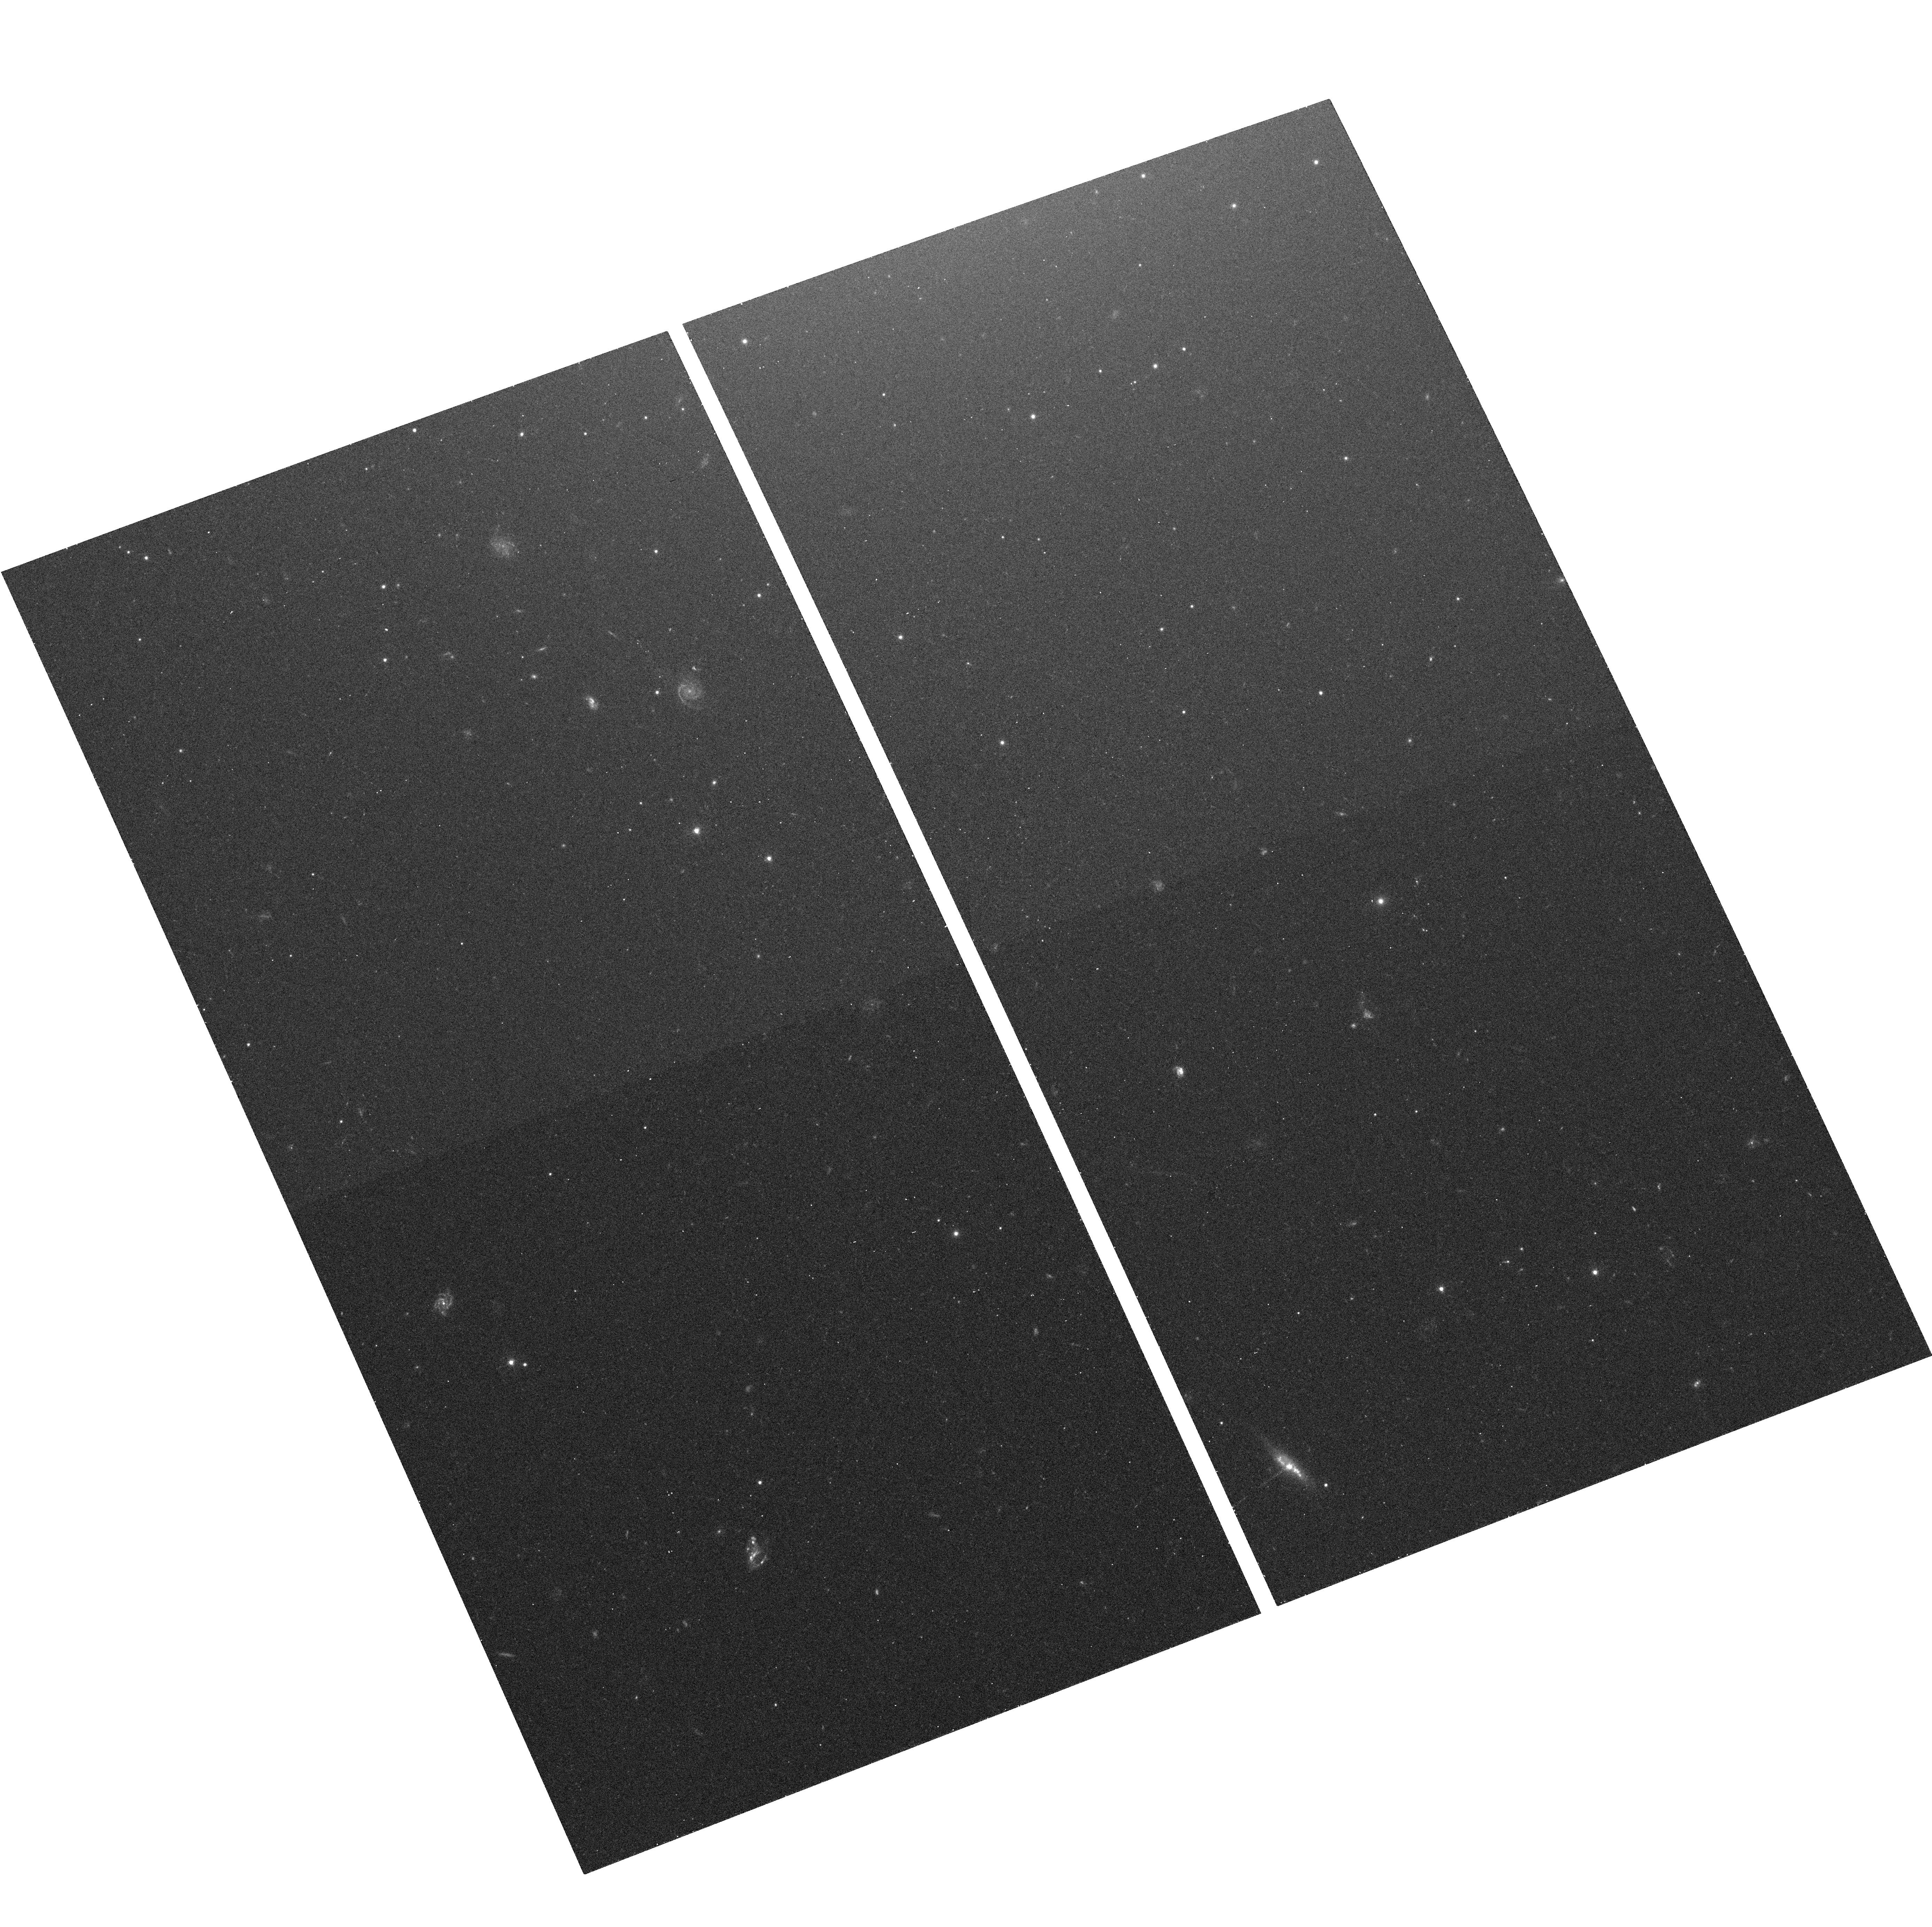
Target: NGC-4697-FIELD-3. Instrument: ACS/WFC. Filter: F475W. Exposure: 12 min. Observation ID: hst_10582_03_acs_wfc_f475w_j9by03

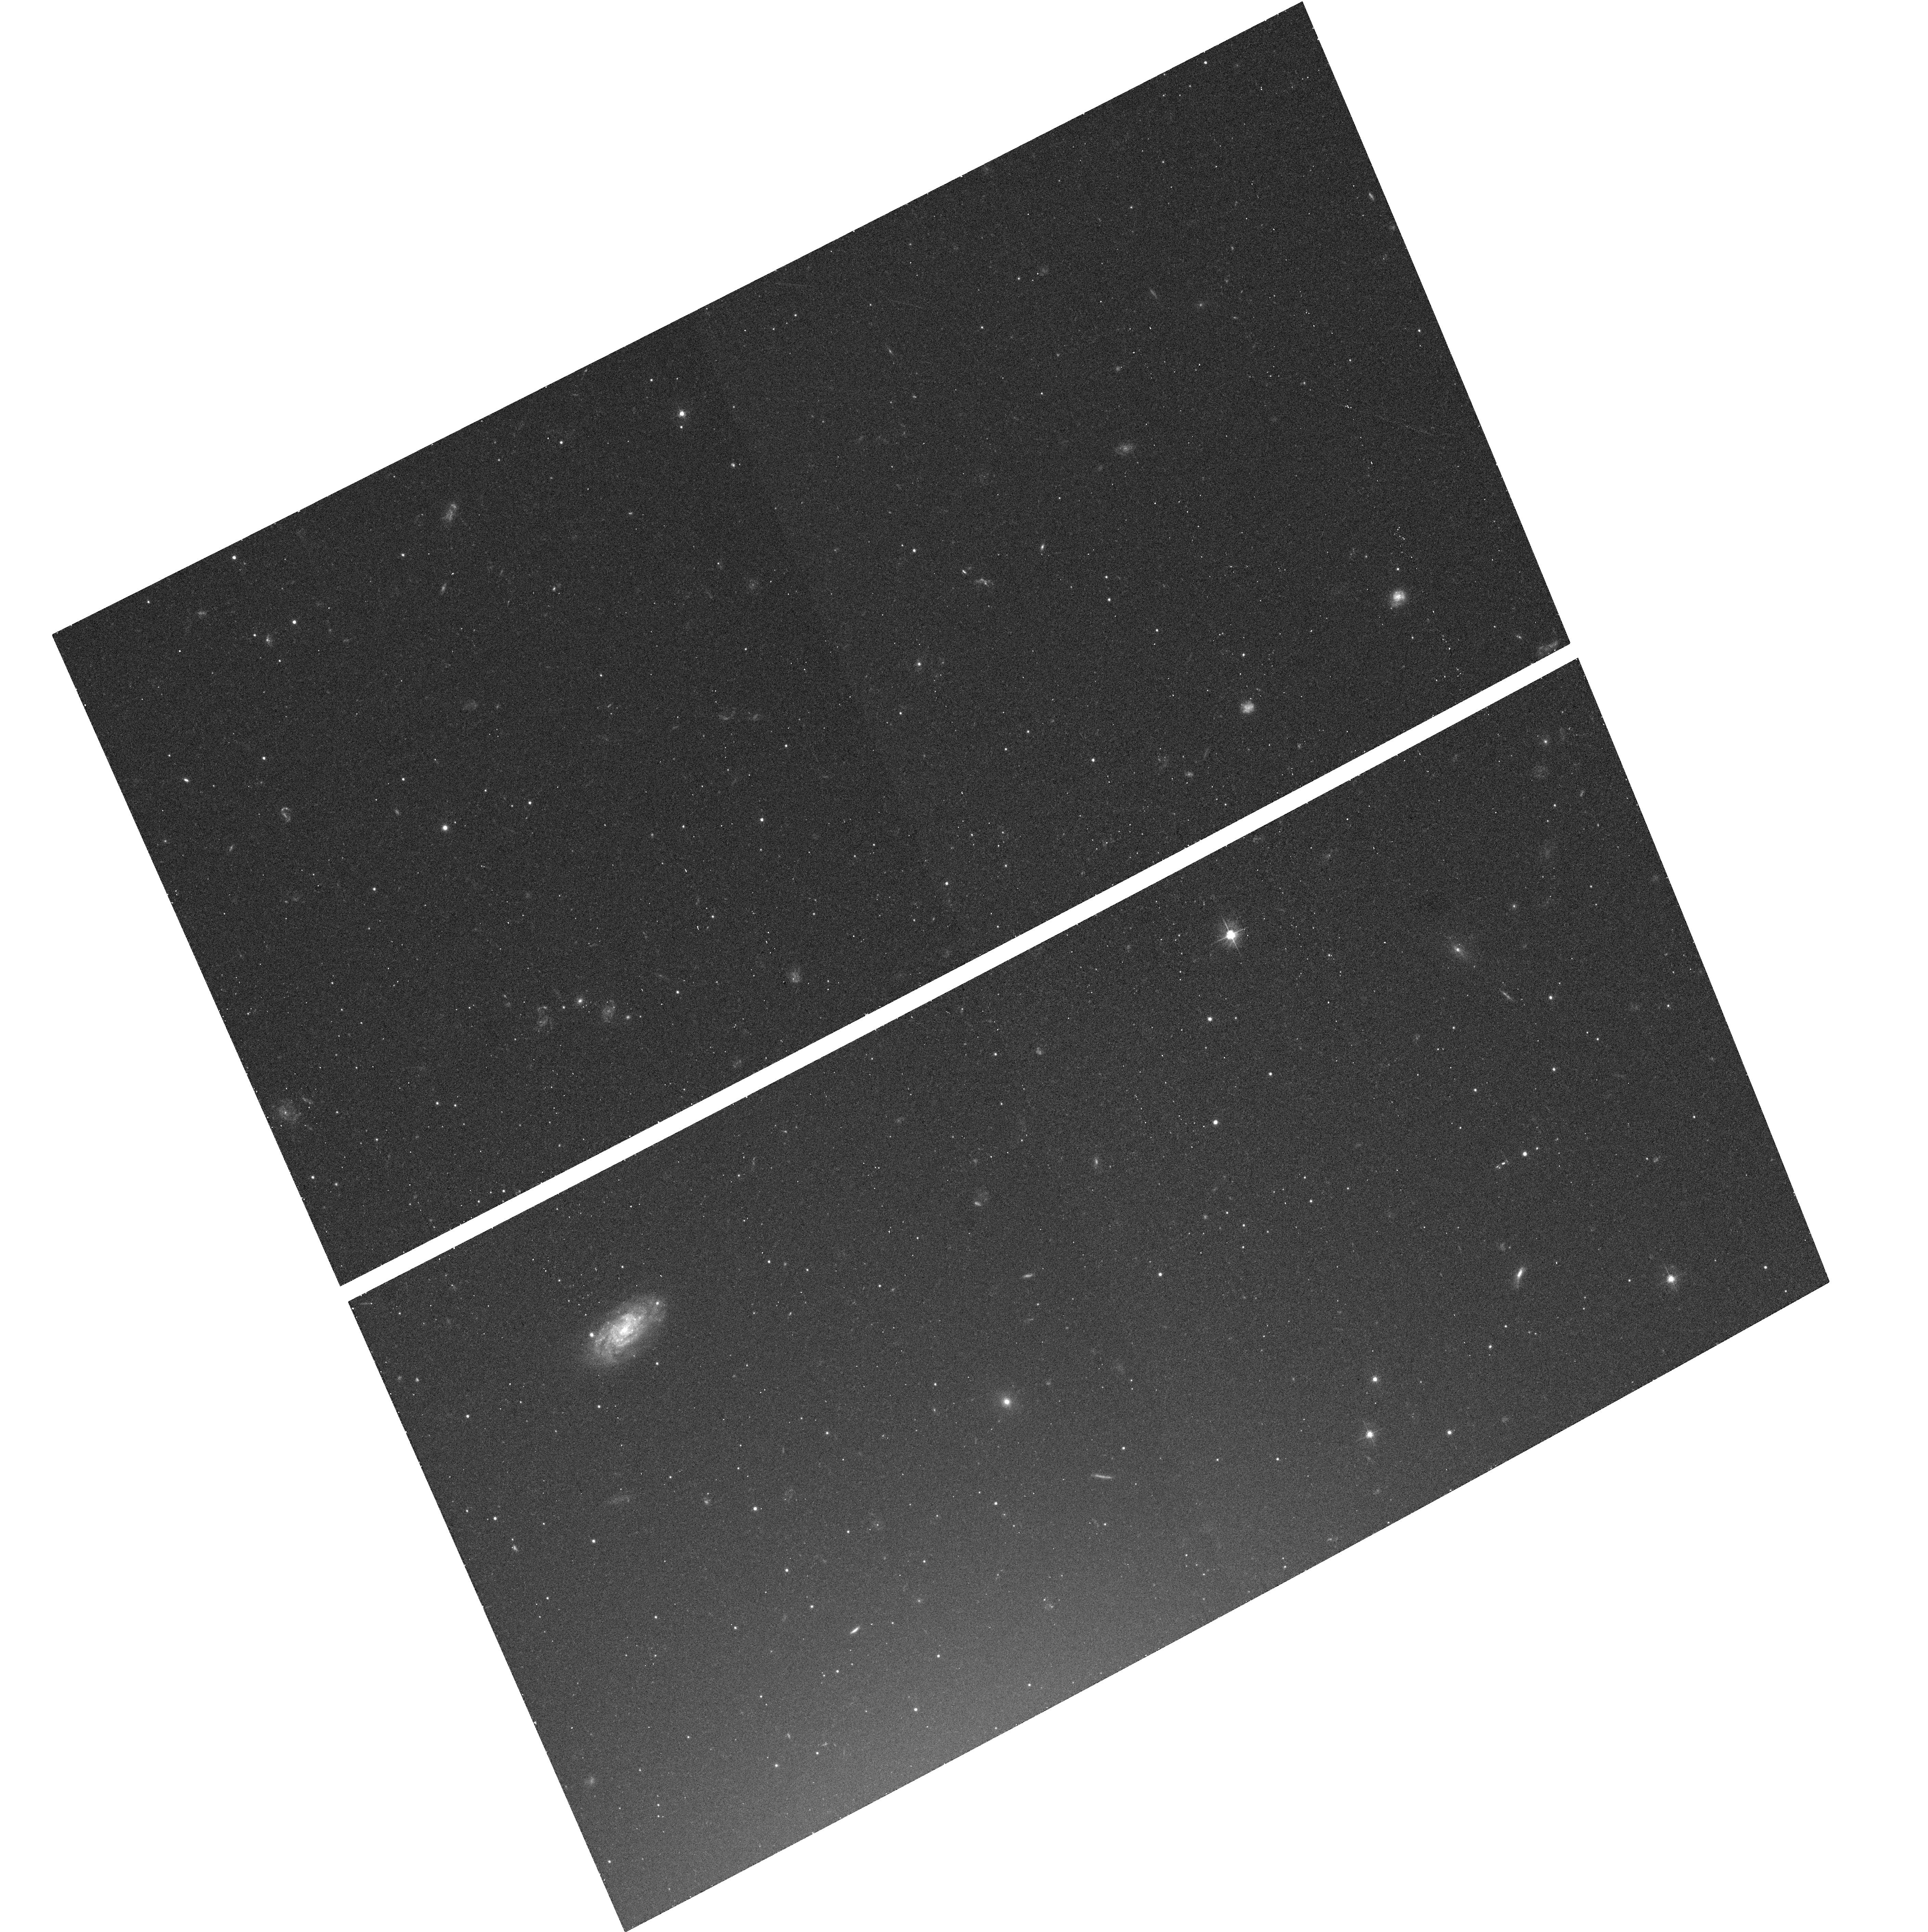
Target: NGC-4365-FIELD-6. Instrument: ACS/WFC. Filter: F475W. Exposure: 11 min. Observation ID: hst_10582_12_acs_wfc_f475w_j9by12

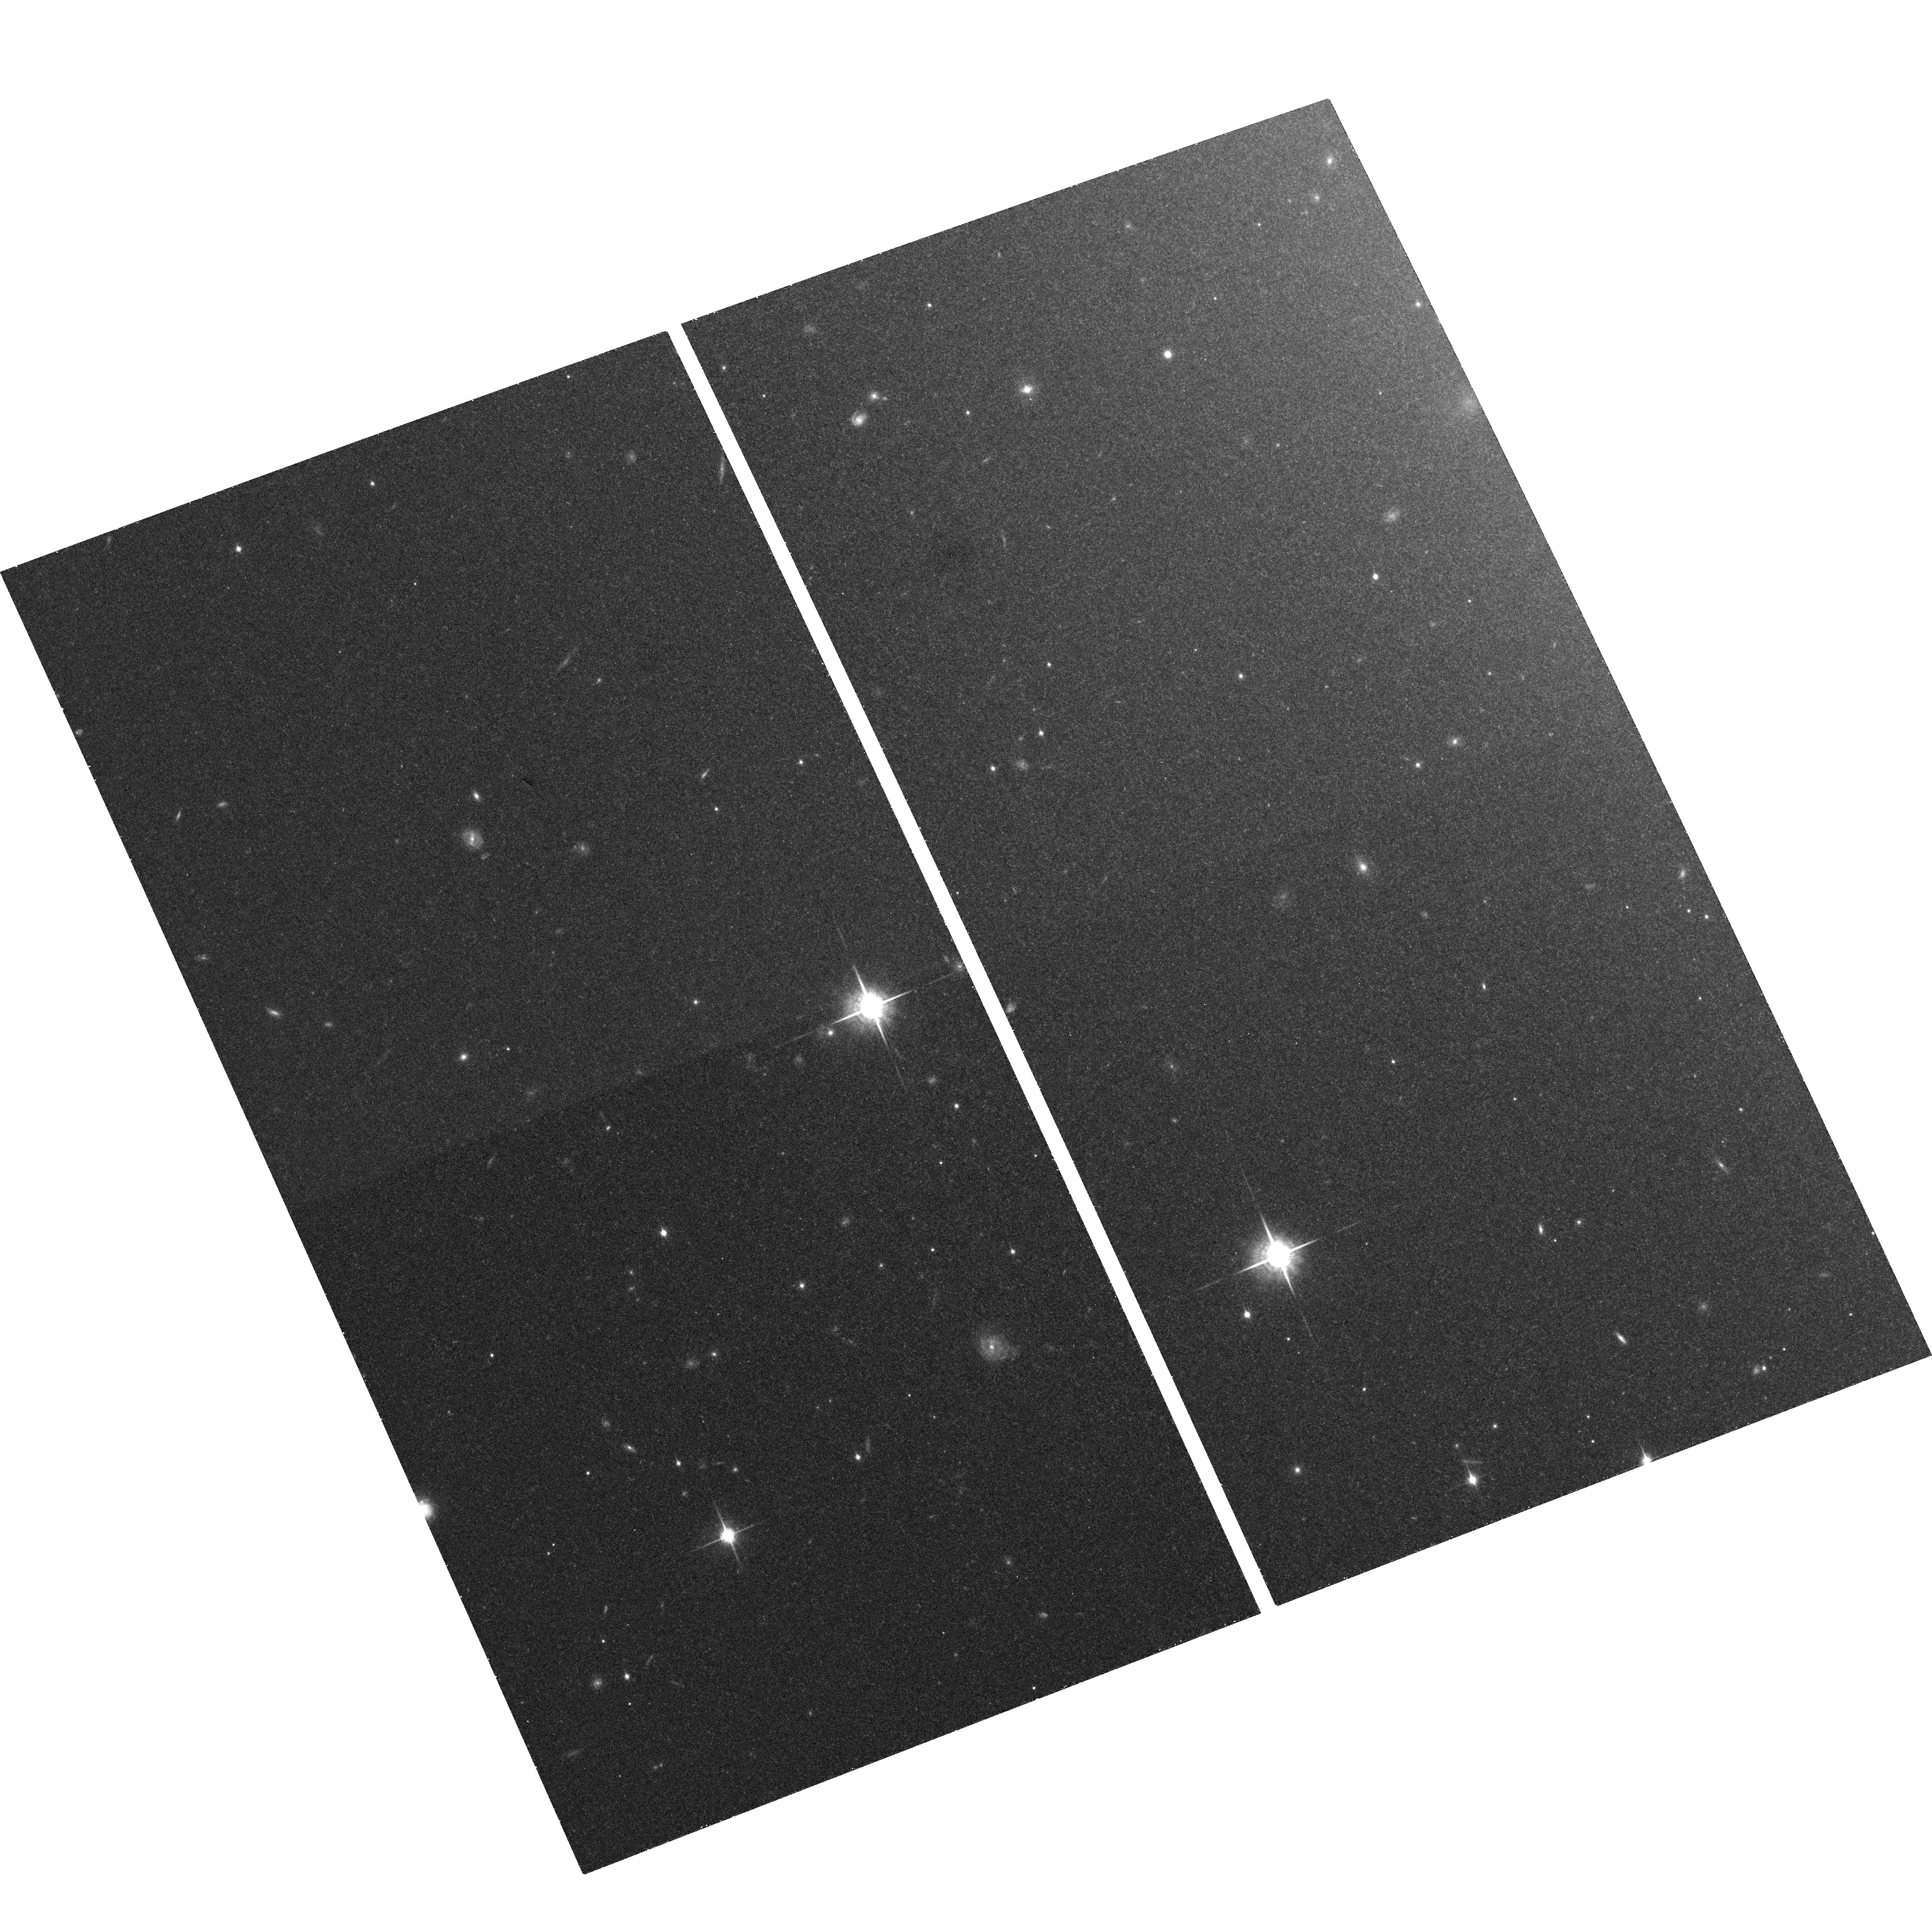
Target: NGC-4697-FIELD-4. Instrument: ACS/WFC. Filter: F850LP. Exposure: 21 min. Observation ID: hst_10582_04_acs_wfc_f850lp_j9by04

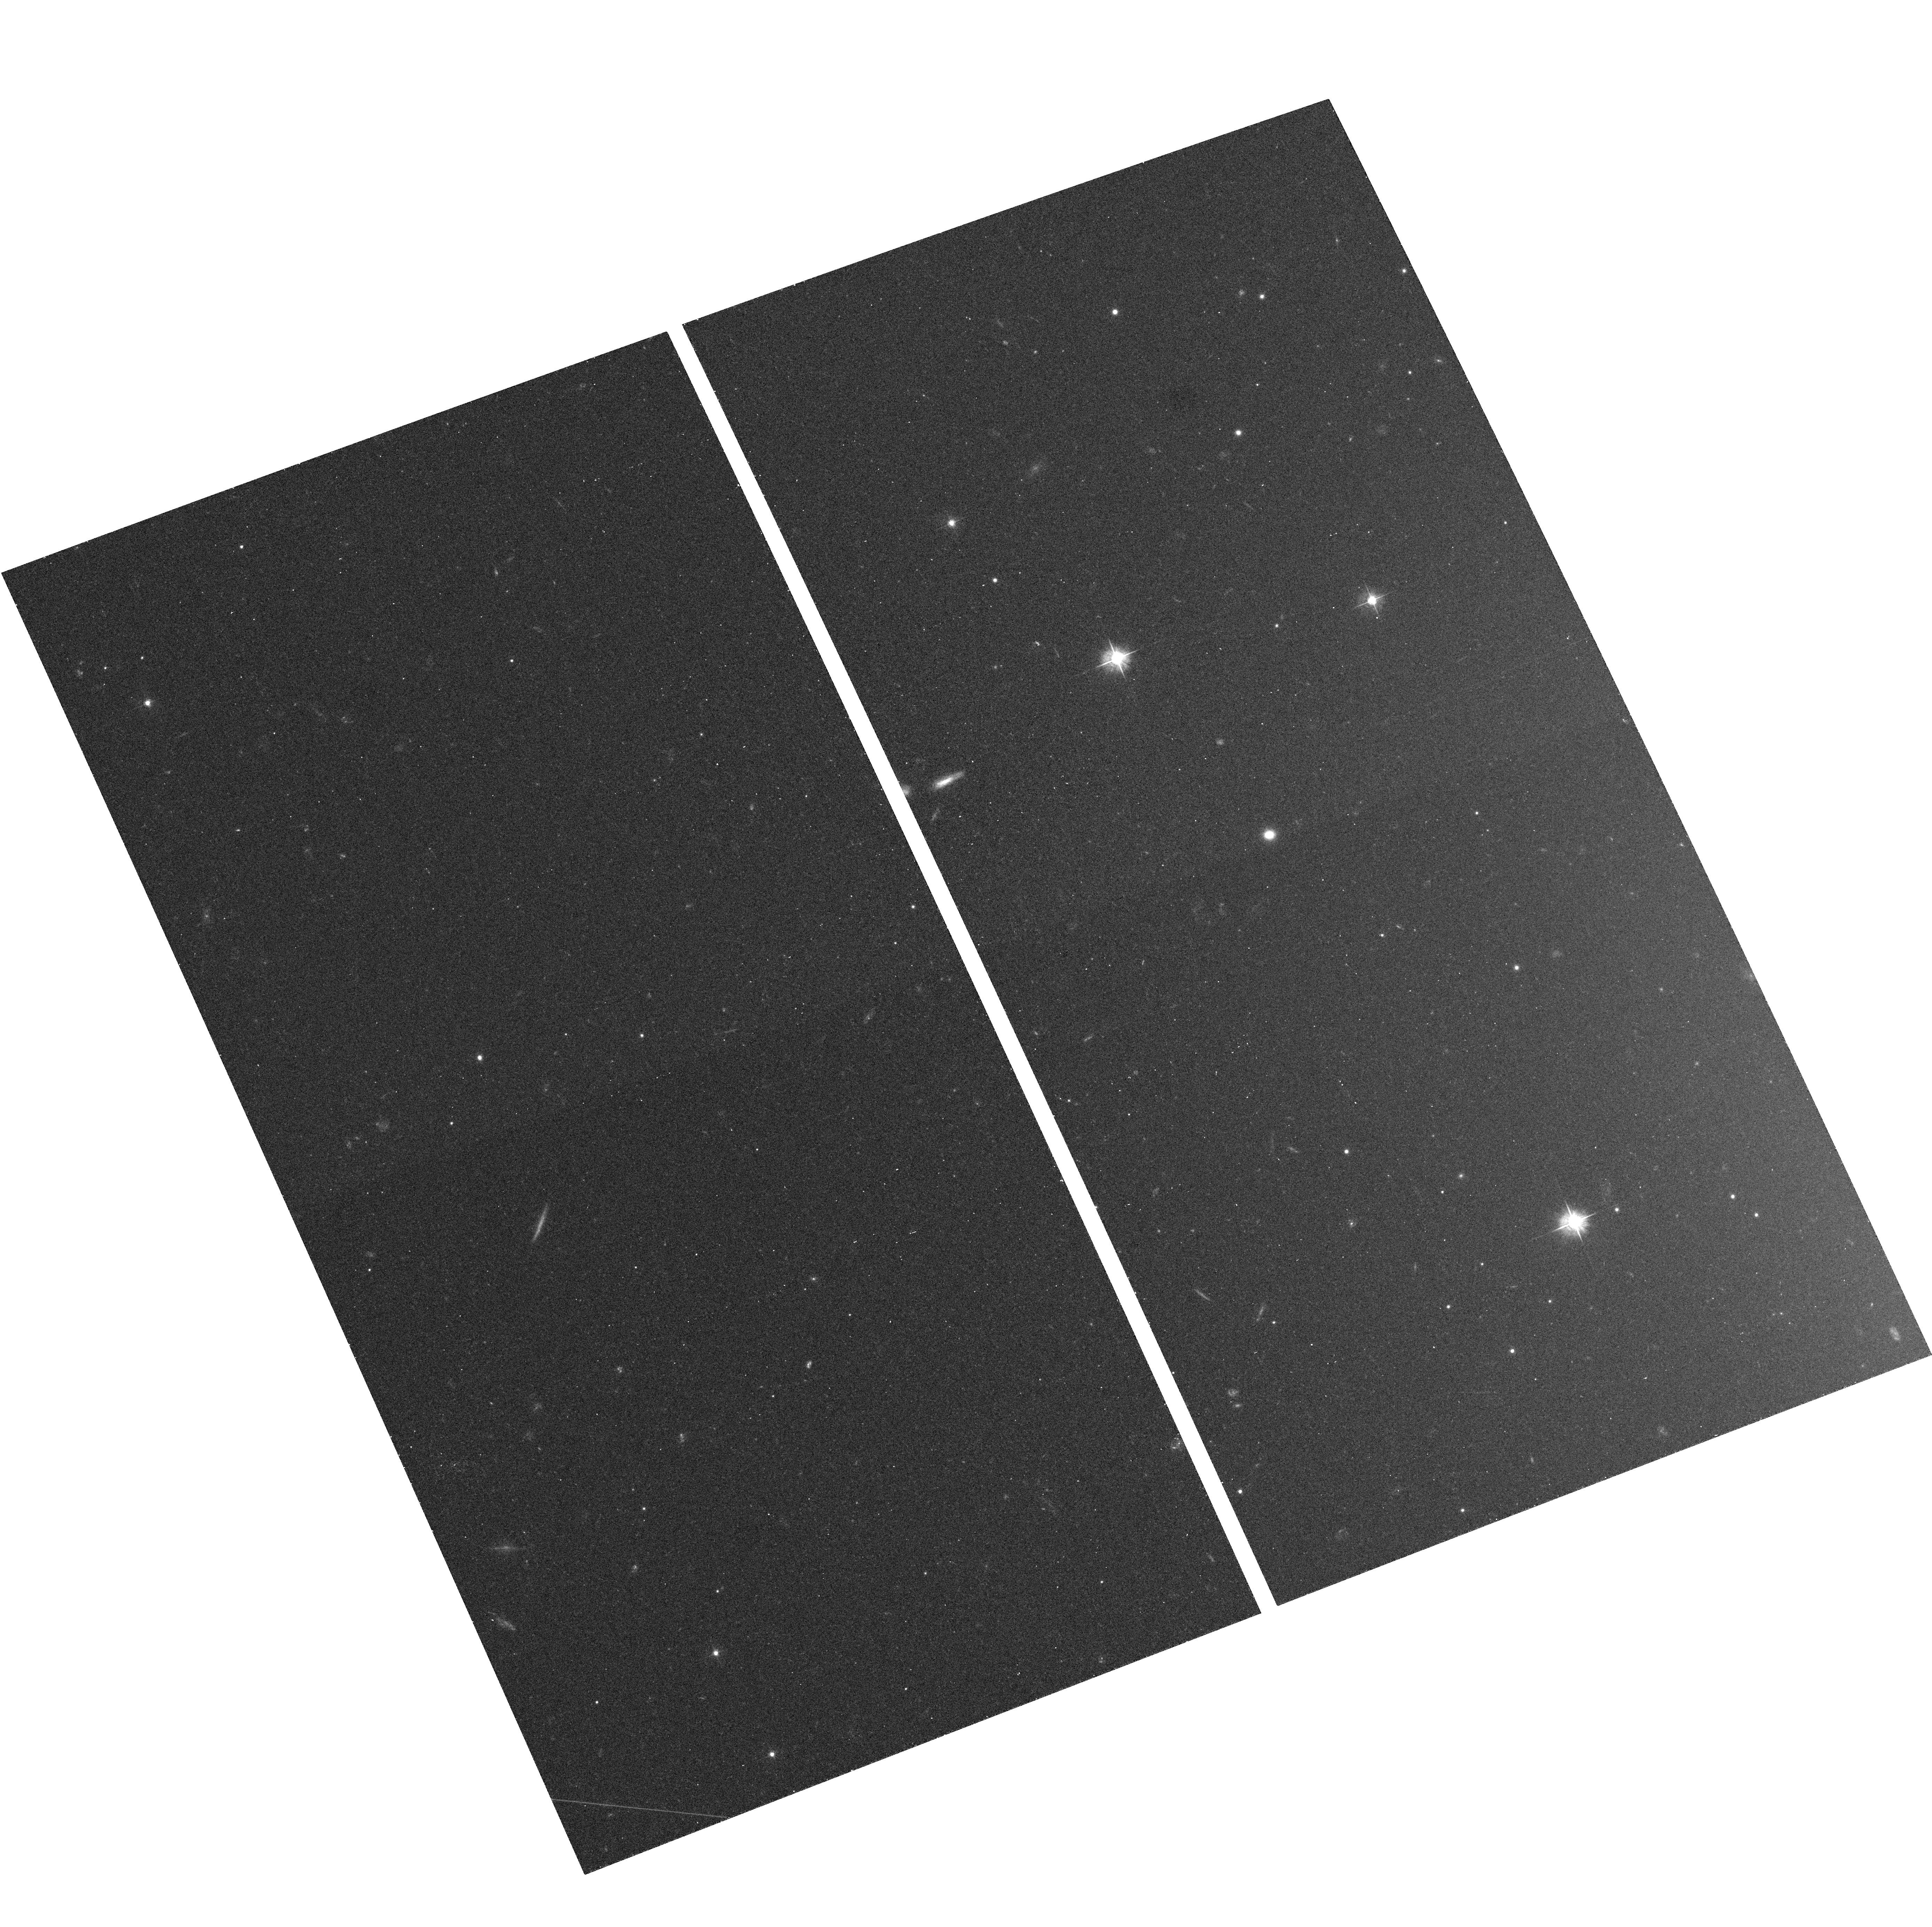
Target: NGC-4697-FIELD-5. Instrument: ACS/WFC. Filter: F475W. Exposure: 12 min. Observation ID: hst_10582_05_acs_wfc_f475w_j9by05

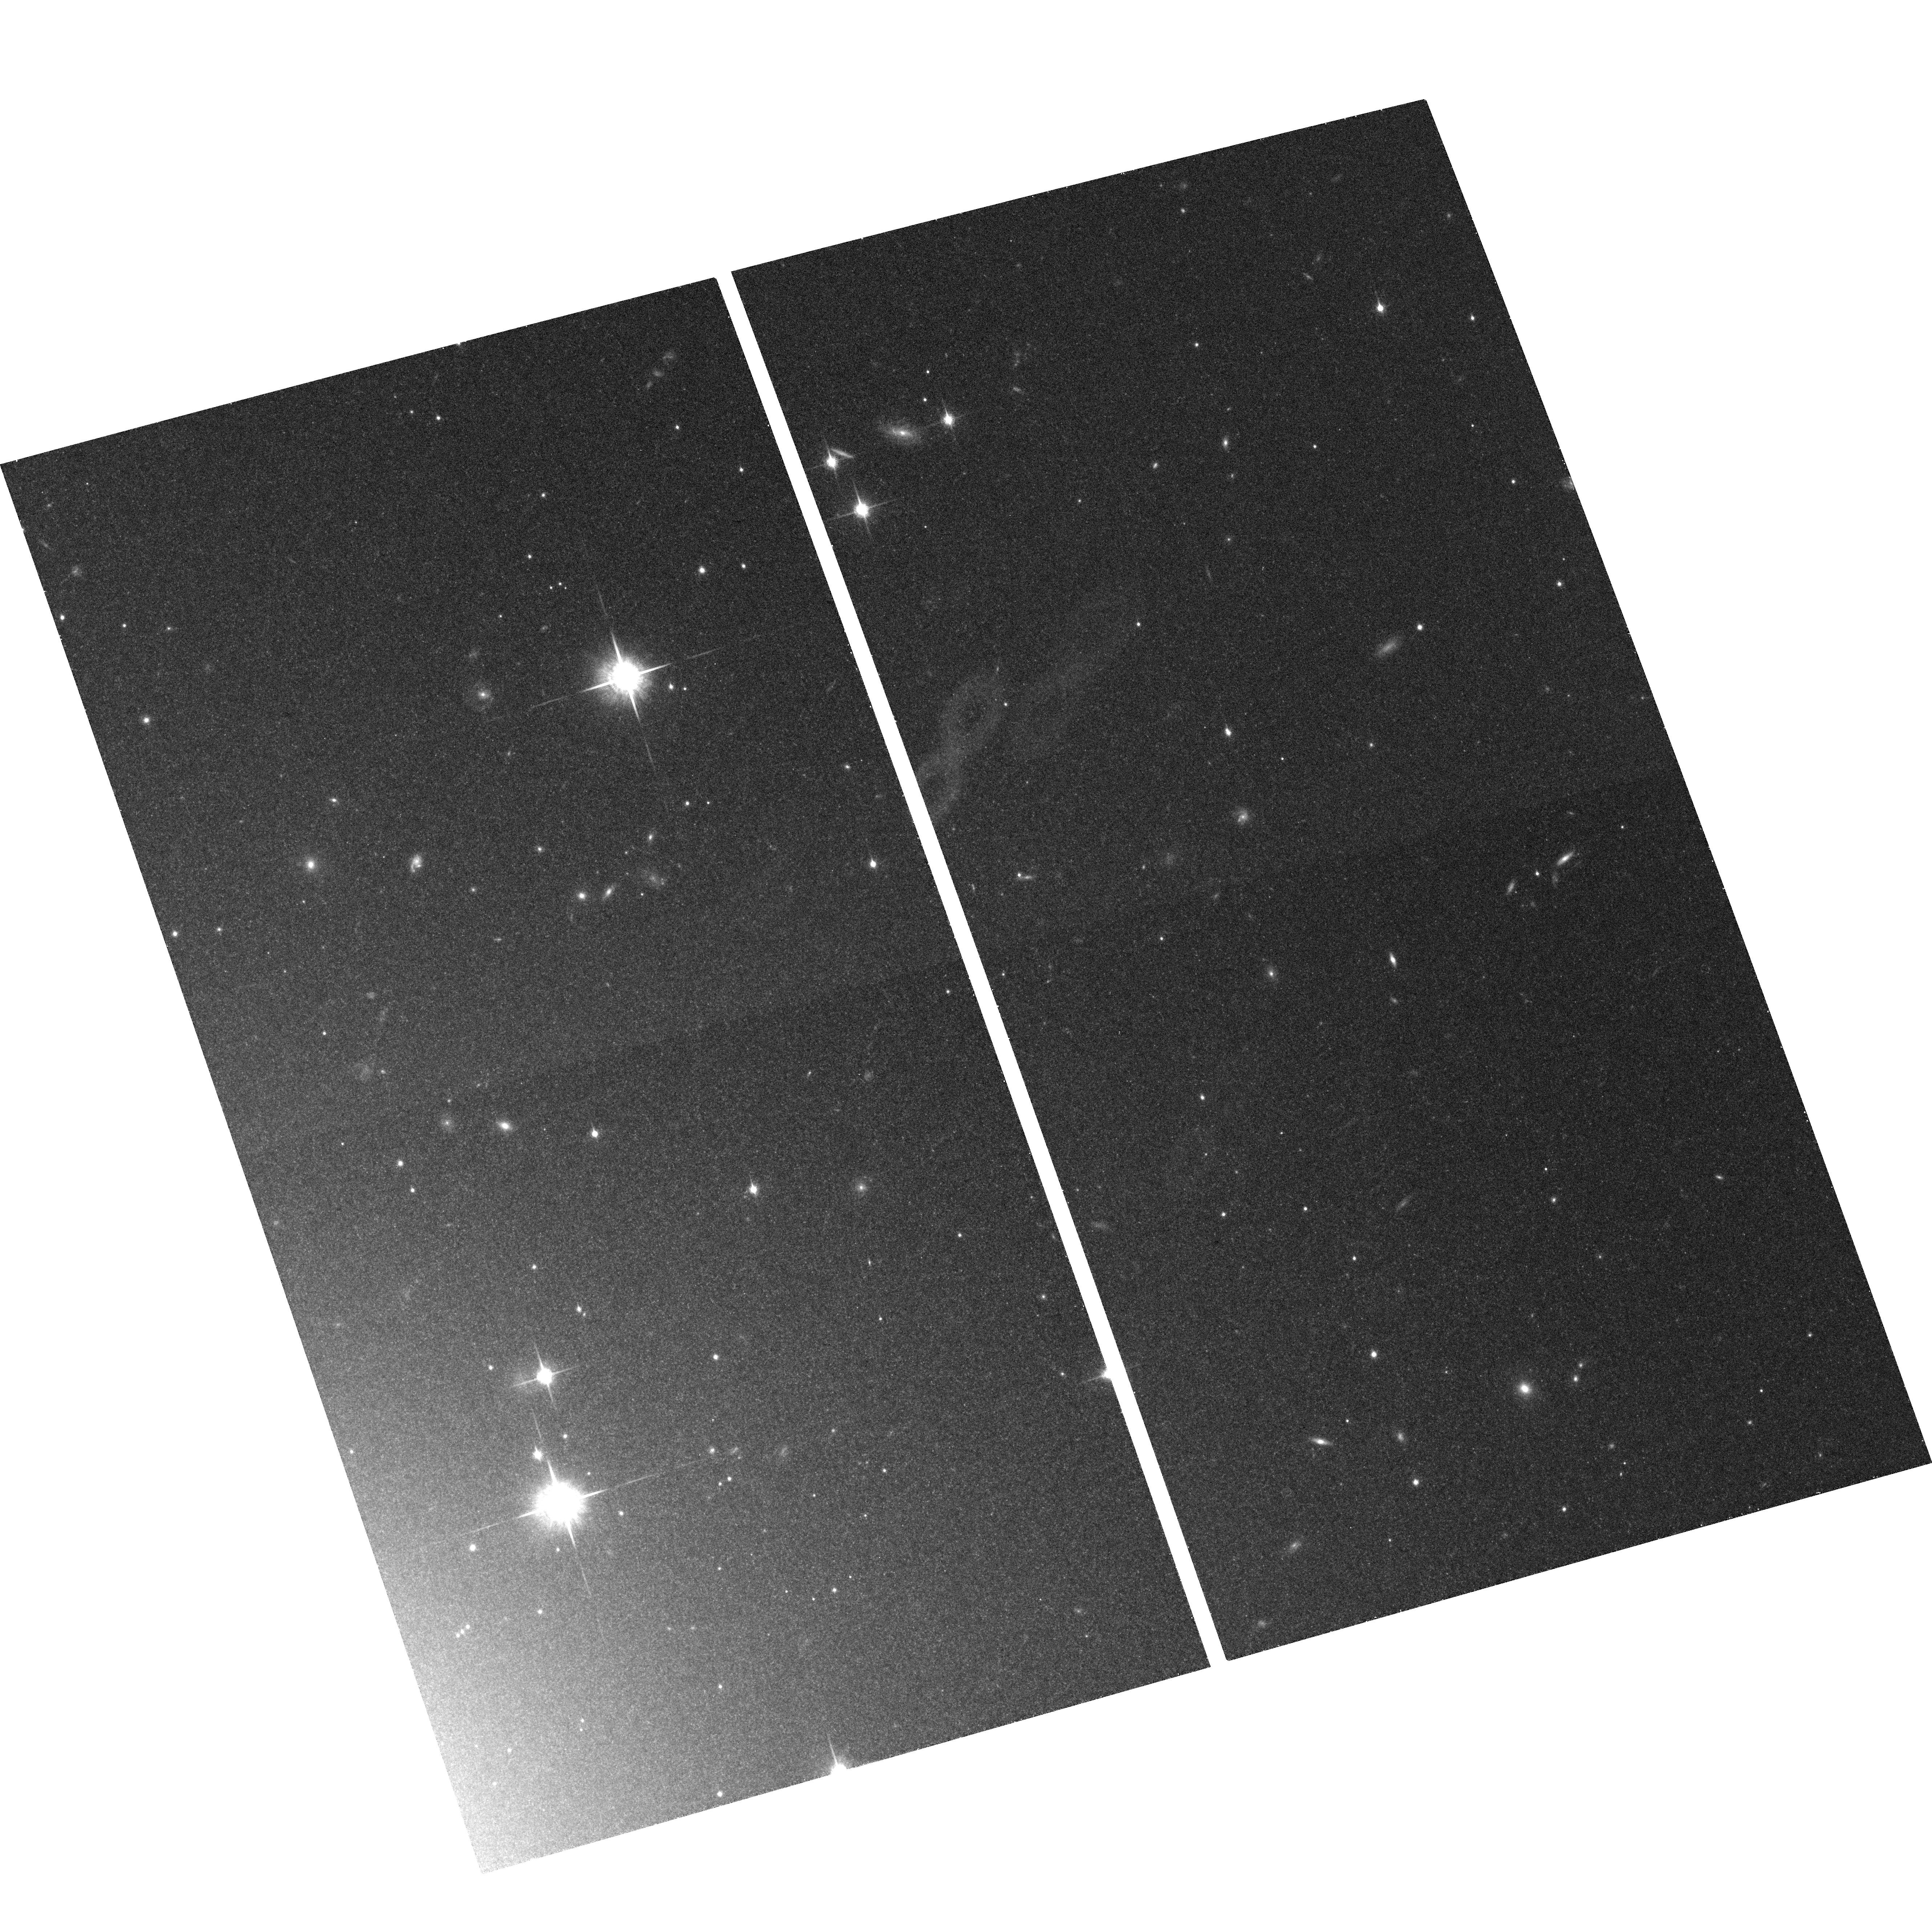
Target: NGC-4697-FIELD-1. Instrument: ACS/WFC. Filter: F850LP. Exposure: 21 min. Observation ID: hst_10582_51_acs_wfc_f850lp_j9by51

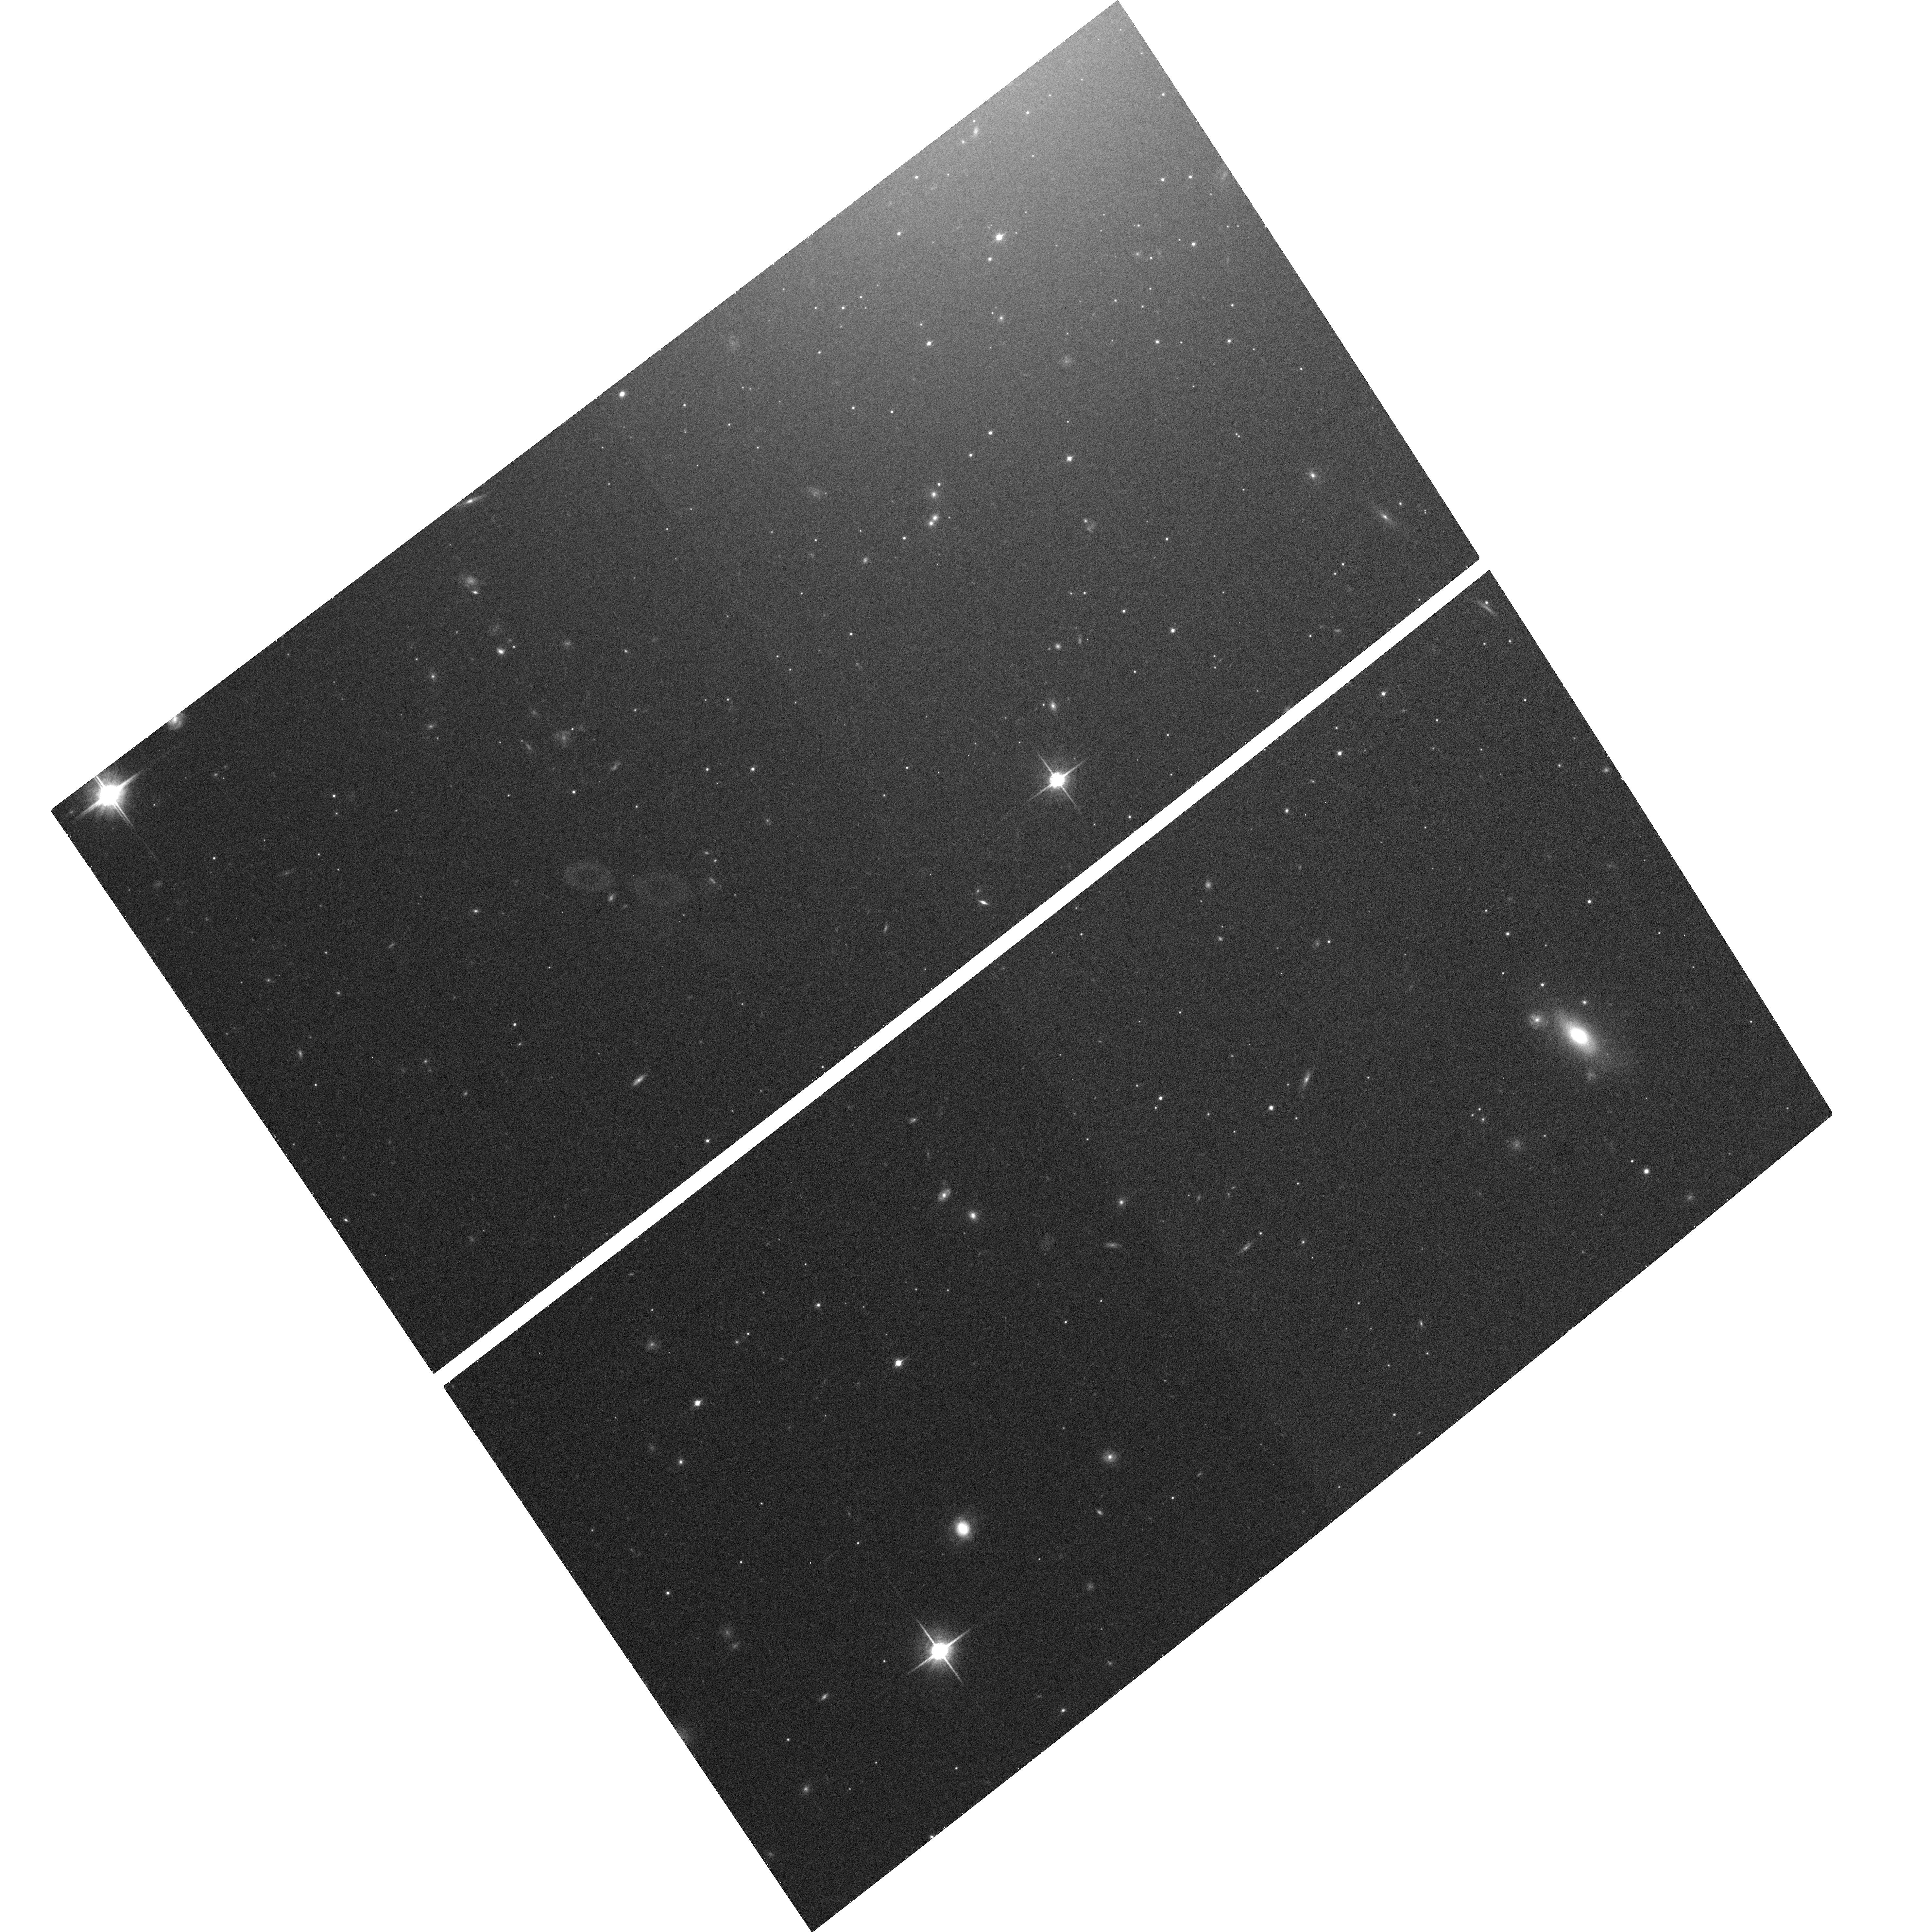
Target: NGC-4365-FIELD-3. Instrument: ACS/WFC. Filter: F850LP. Exposure: 20 min. Observation ID: hst_10582_09_acs_wfc_f850lp_j9by09

Probing The Galaxy-wide Globular Cluster - Low Mass X-ray Binary Connection in Early-type Galaxies (PI: Sivakoff, Gregory R.)

The combination of high-resolution imaging from Hubble (HST) and Chandra (CXO) has completely revolutionized our understanding of extragalactic low-mass X-ray binaries (LMXBs) and globular clusters (GCs); however, studies have been limited by short X-ray exposures and relatively small fields. NGC 4697 amd NGC 4365 are relatively simple elliptical galaxies in the X-ray that will have deep CXO observations. We propose ACS observations in six flanking fields per galaxy to provide a study of the GC-LMXB connection in normal early-type galaxies with unprecedented depth, spatial resolution and areal coverage. Combined with existing central field observations, we will detect ~900 and ~2700 GCs GCs in most of NGC 4697 and all of NGC 4365. These two galaxies will have the greatest number of detected GC-LMXBs to date (~70 & 120). We will measure the fraction of LMXBs found in GCs, and the fraction of GCs which contain LMXBs, as a function of X-ray luminosity, galactocentric distance, color, GC half-light radius, and local GC specific frequency. We will test existing models of GC formation/evolution and LMXB formation/evolution. Using the radial profile of optical light, GCs, and LMXBS, we will determine the percentage of field LMXBs which may have originated in GCs.